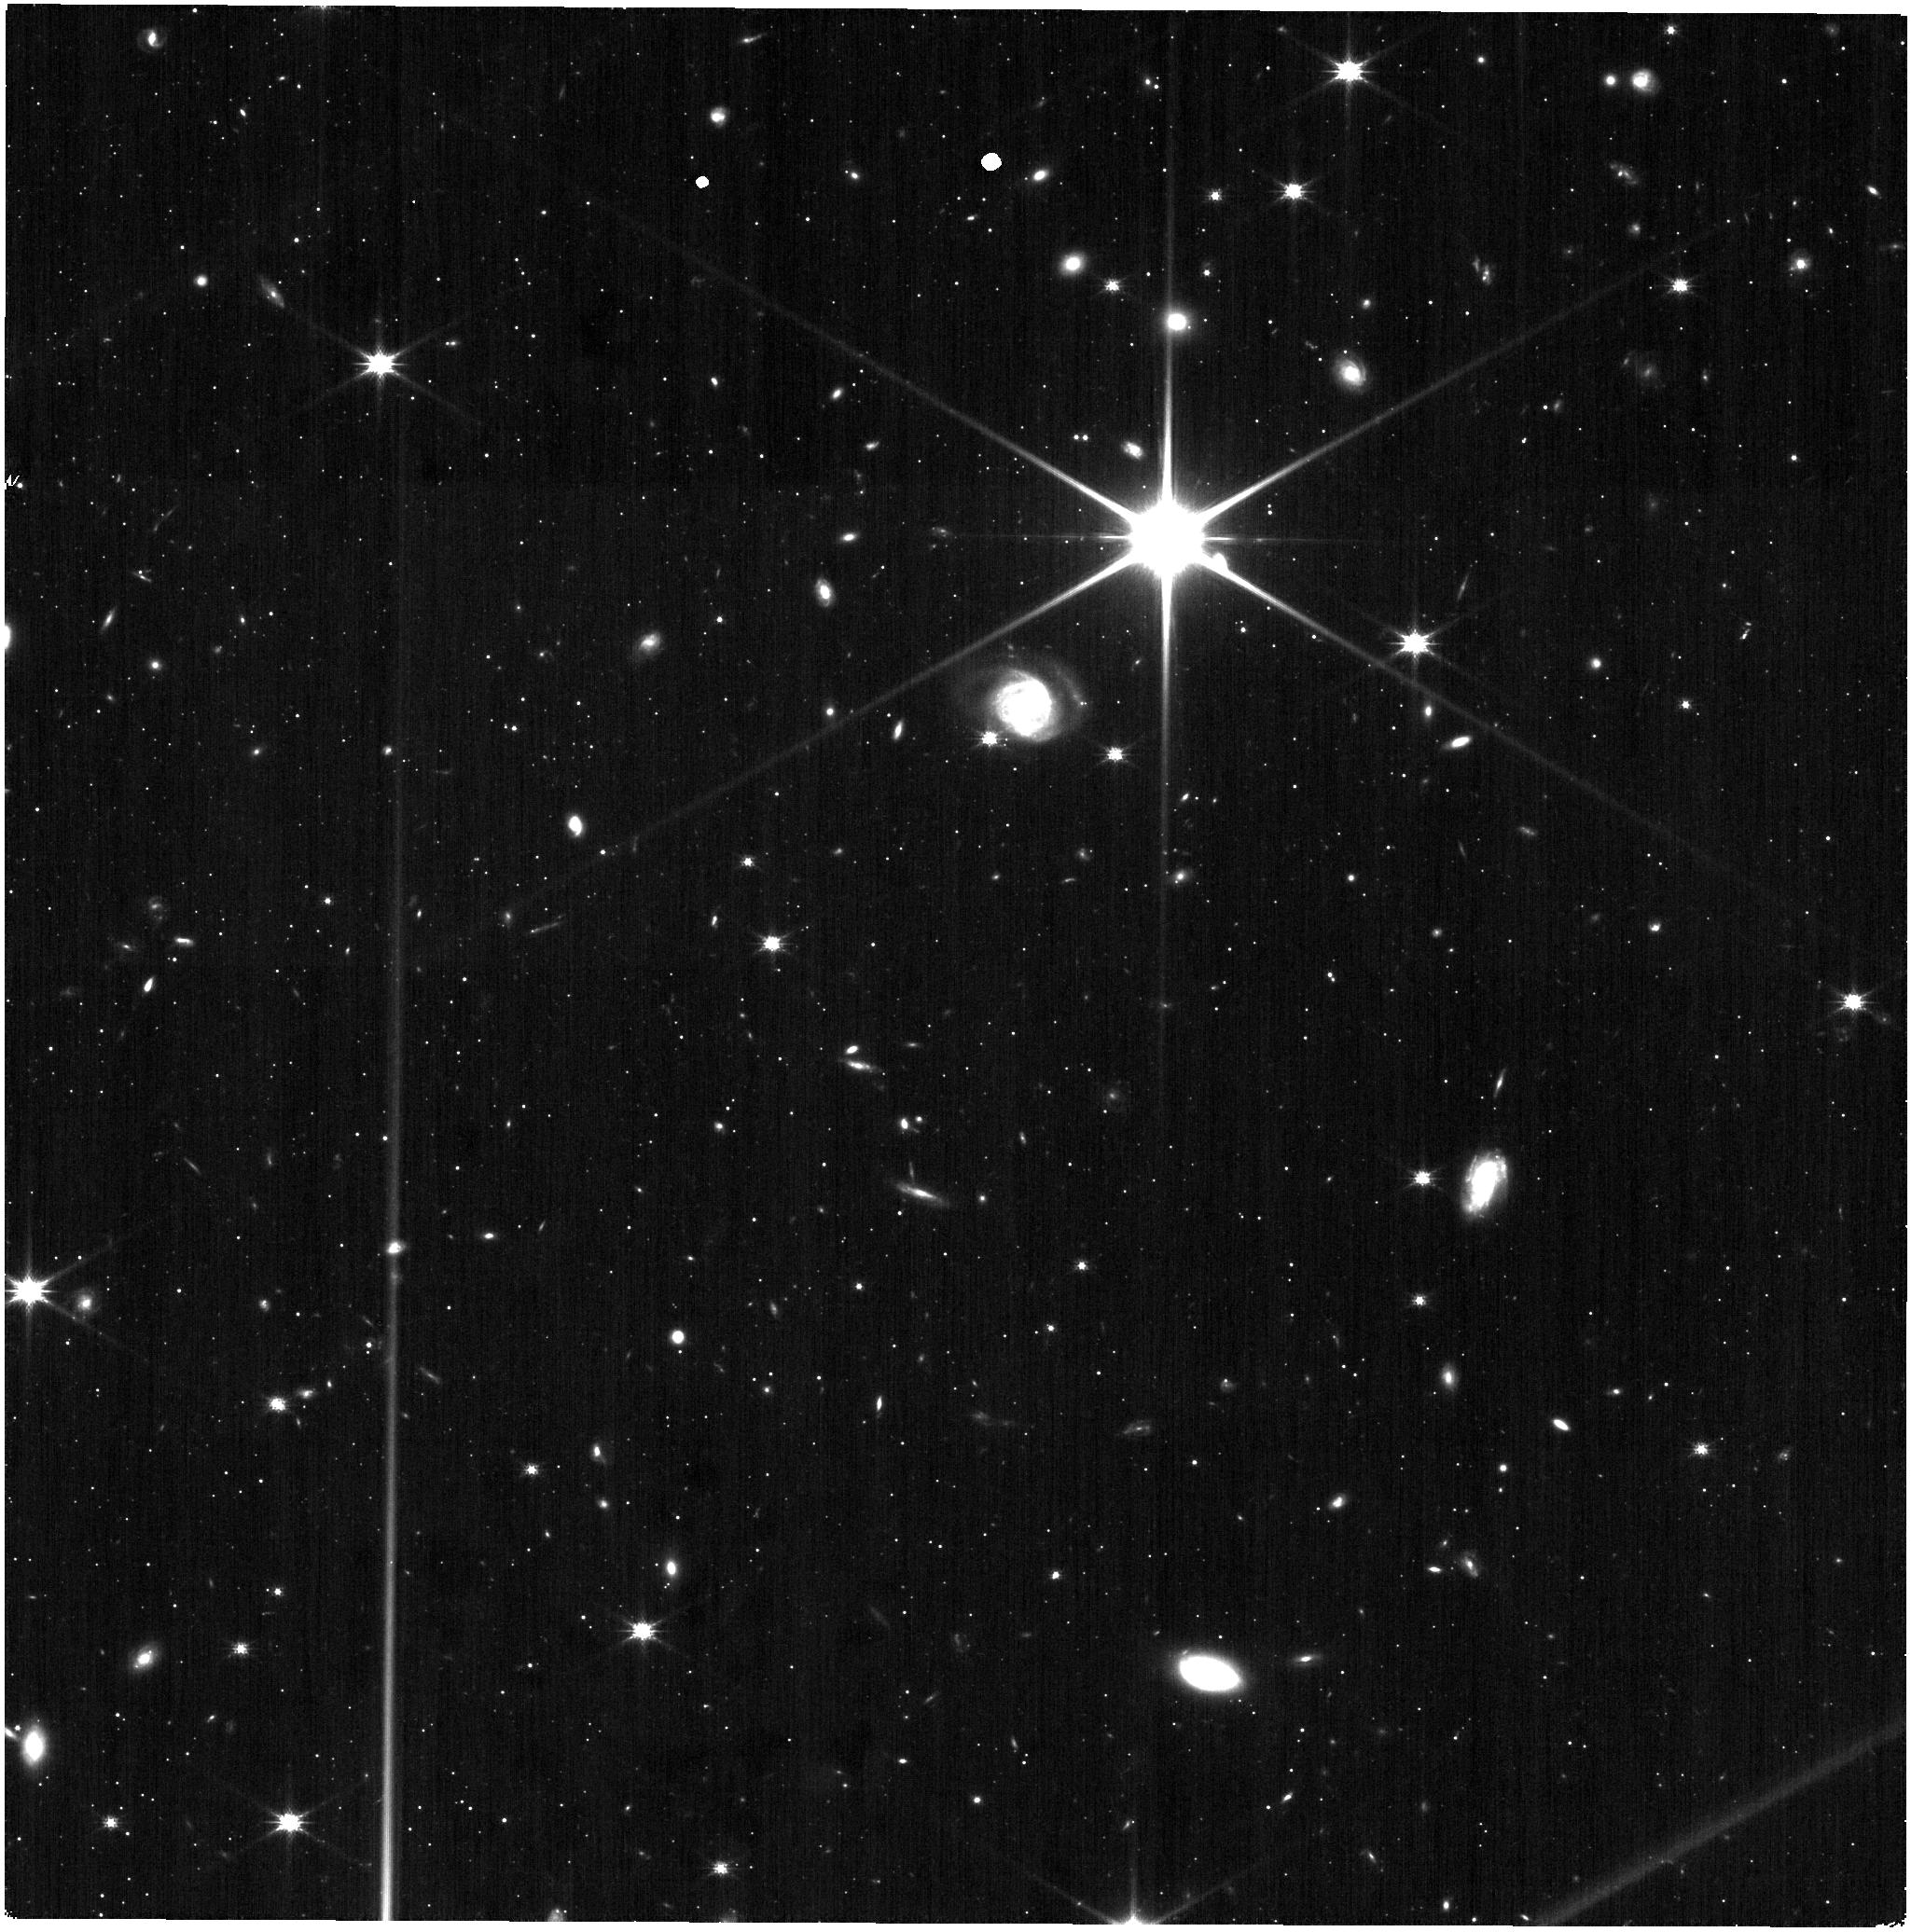
Target: DRACO-F1
Instrument: NIRISS
Filter: CLEAR+F150W
Exposure: 9 min
Observation ID: jw09225-o001_t001_niriss_clear-f150w

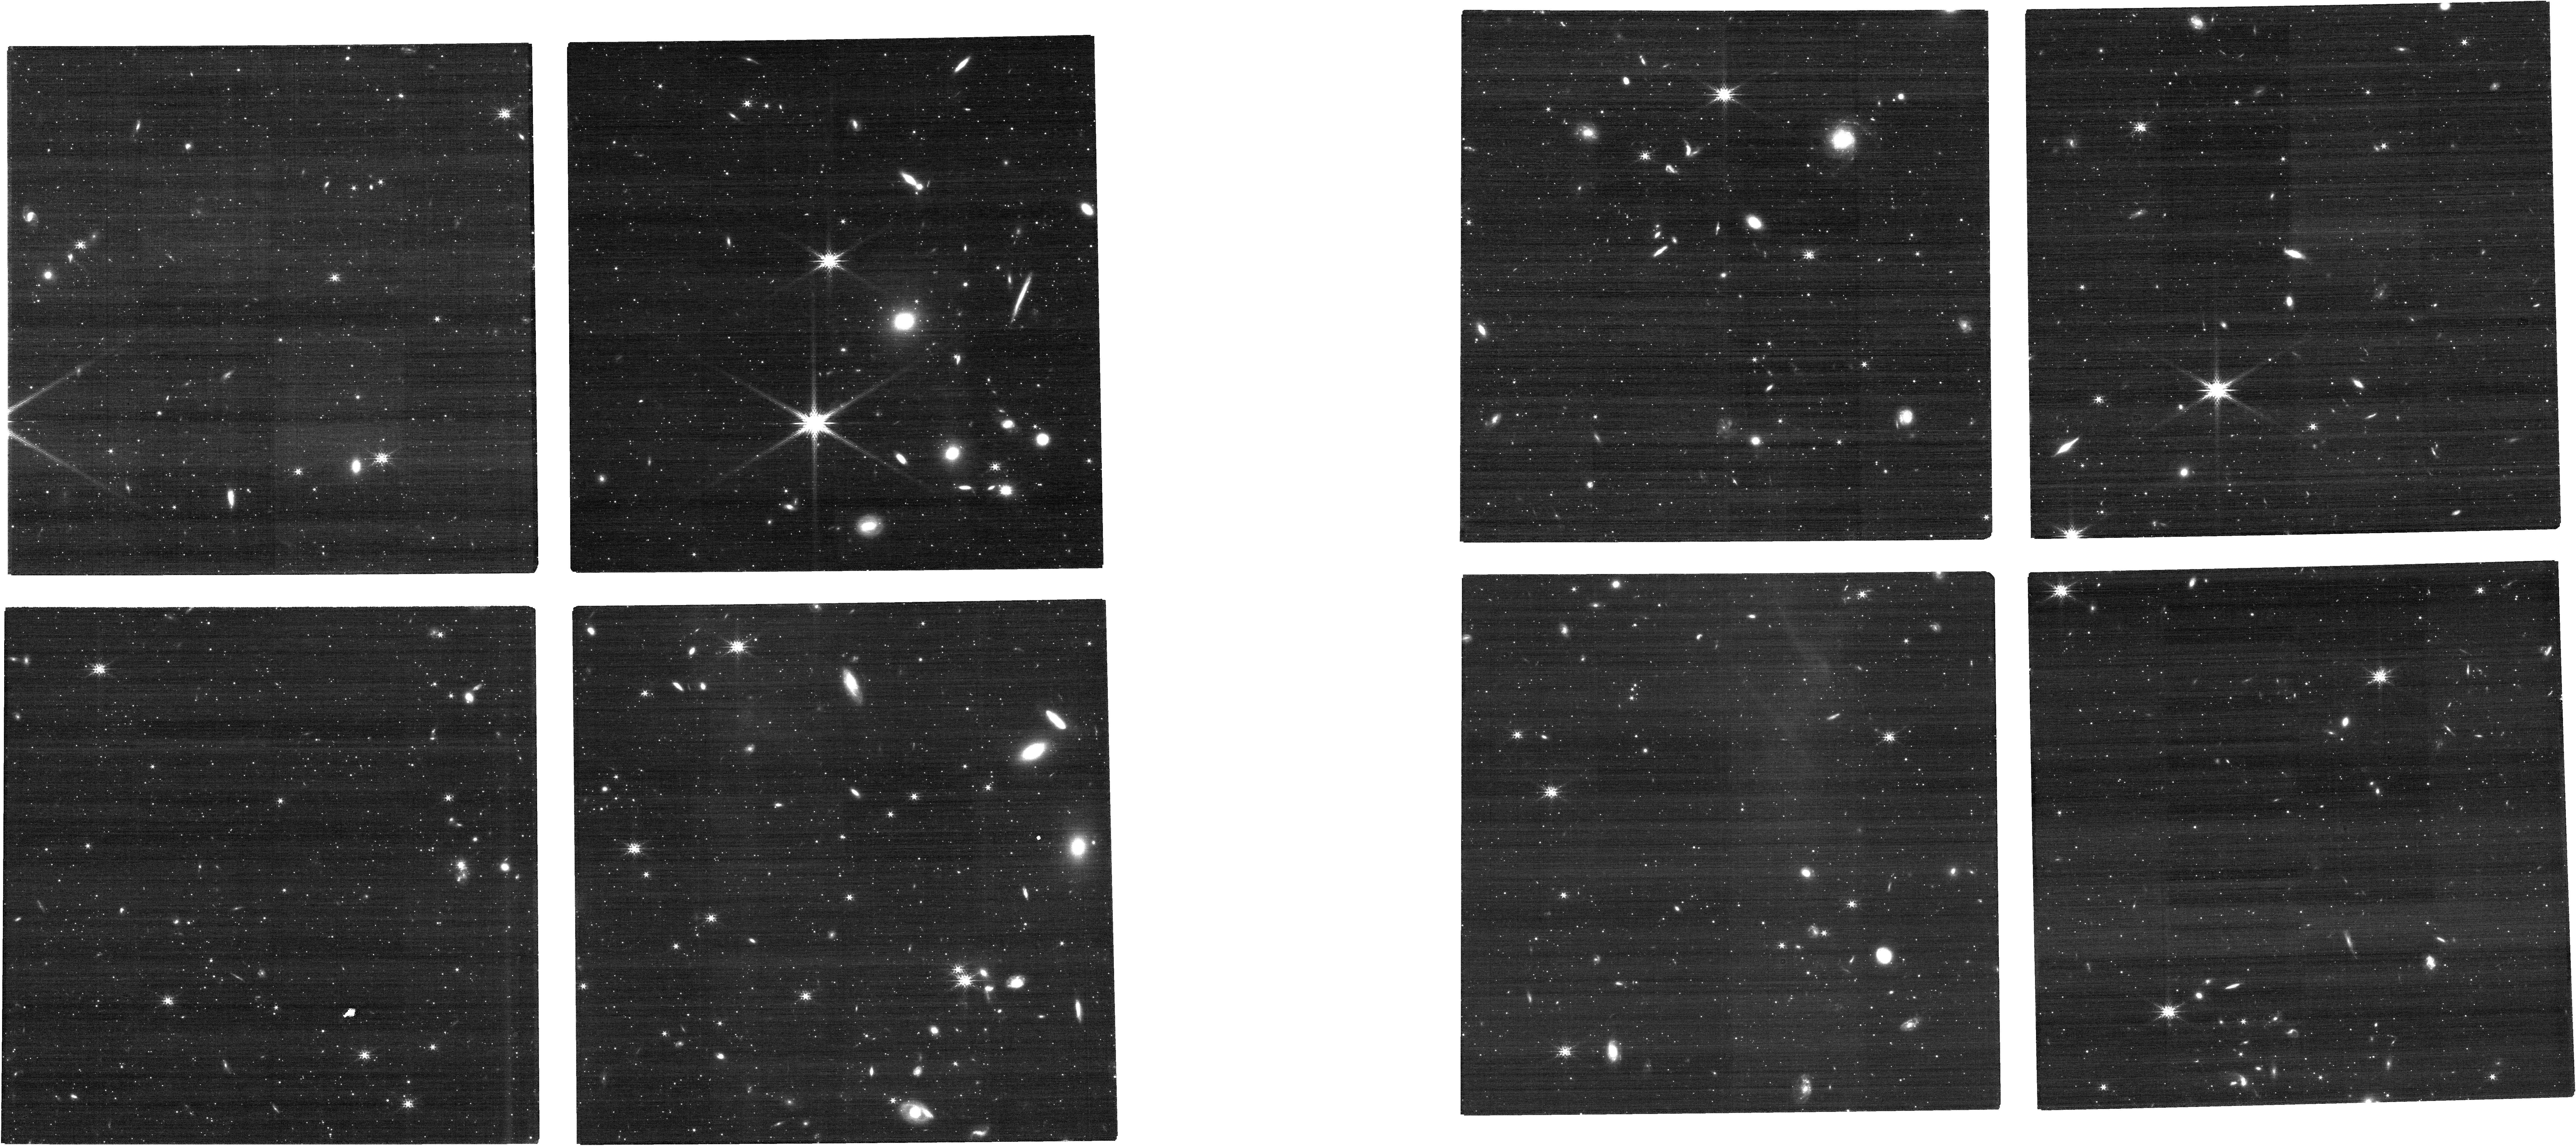
Target: DRACO-F1
Instrument: NIRCAM
Filter: F200W
Exposure: 10 min
Observation ID: jw09225-o001_t001_nircam_clear-f200w

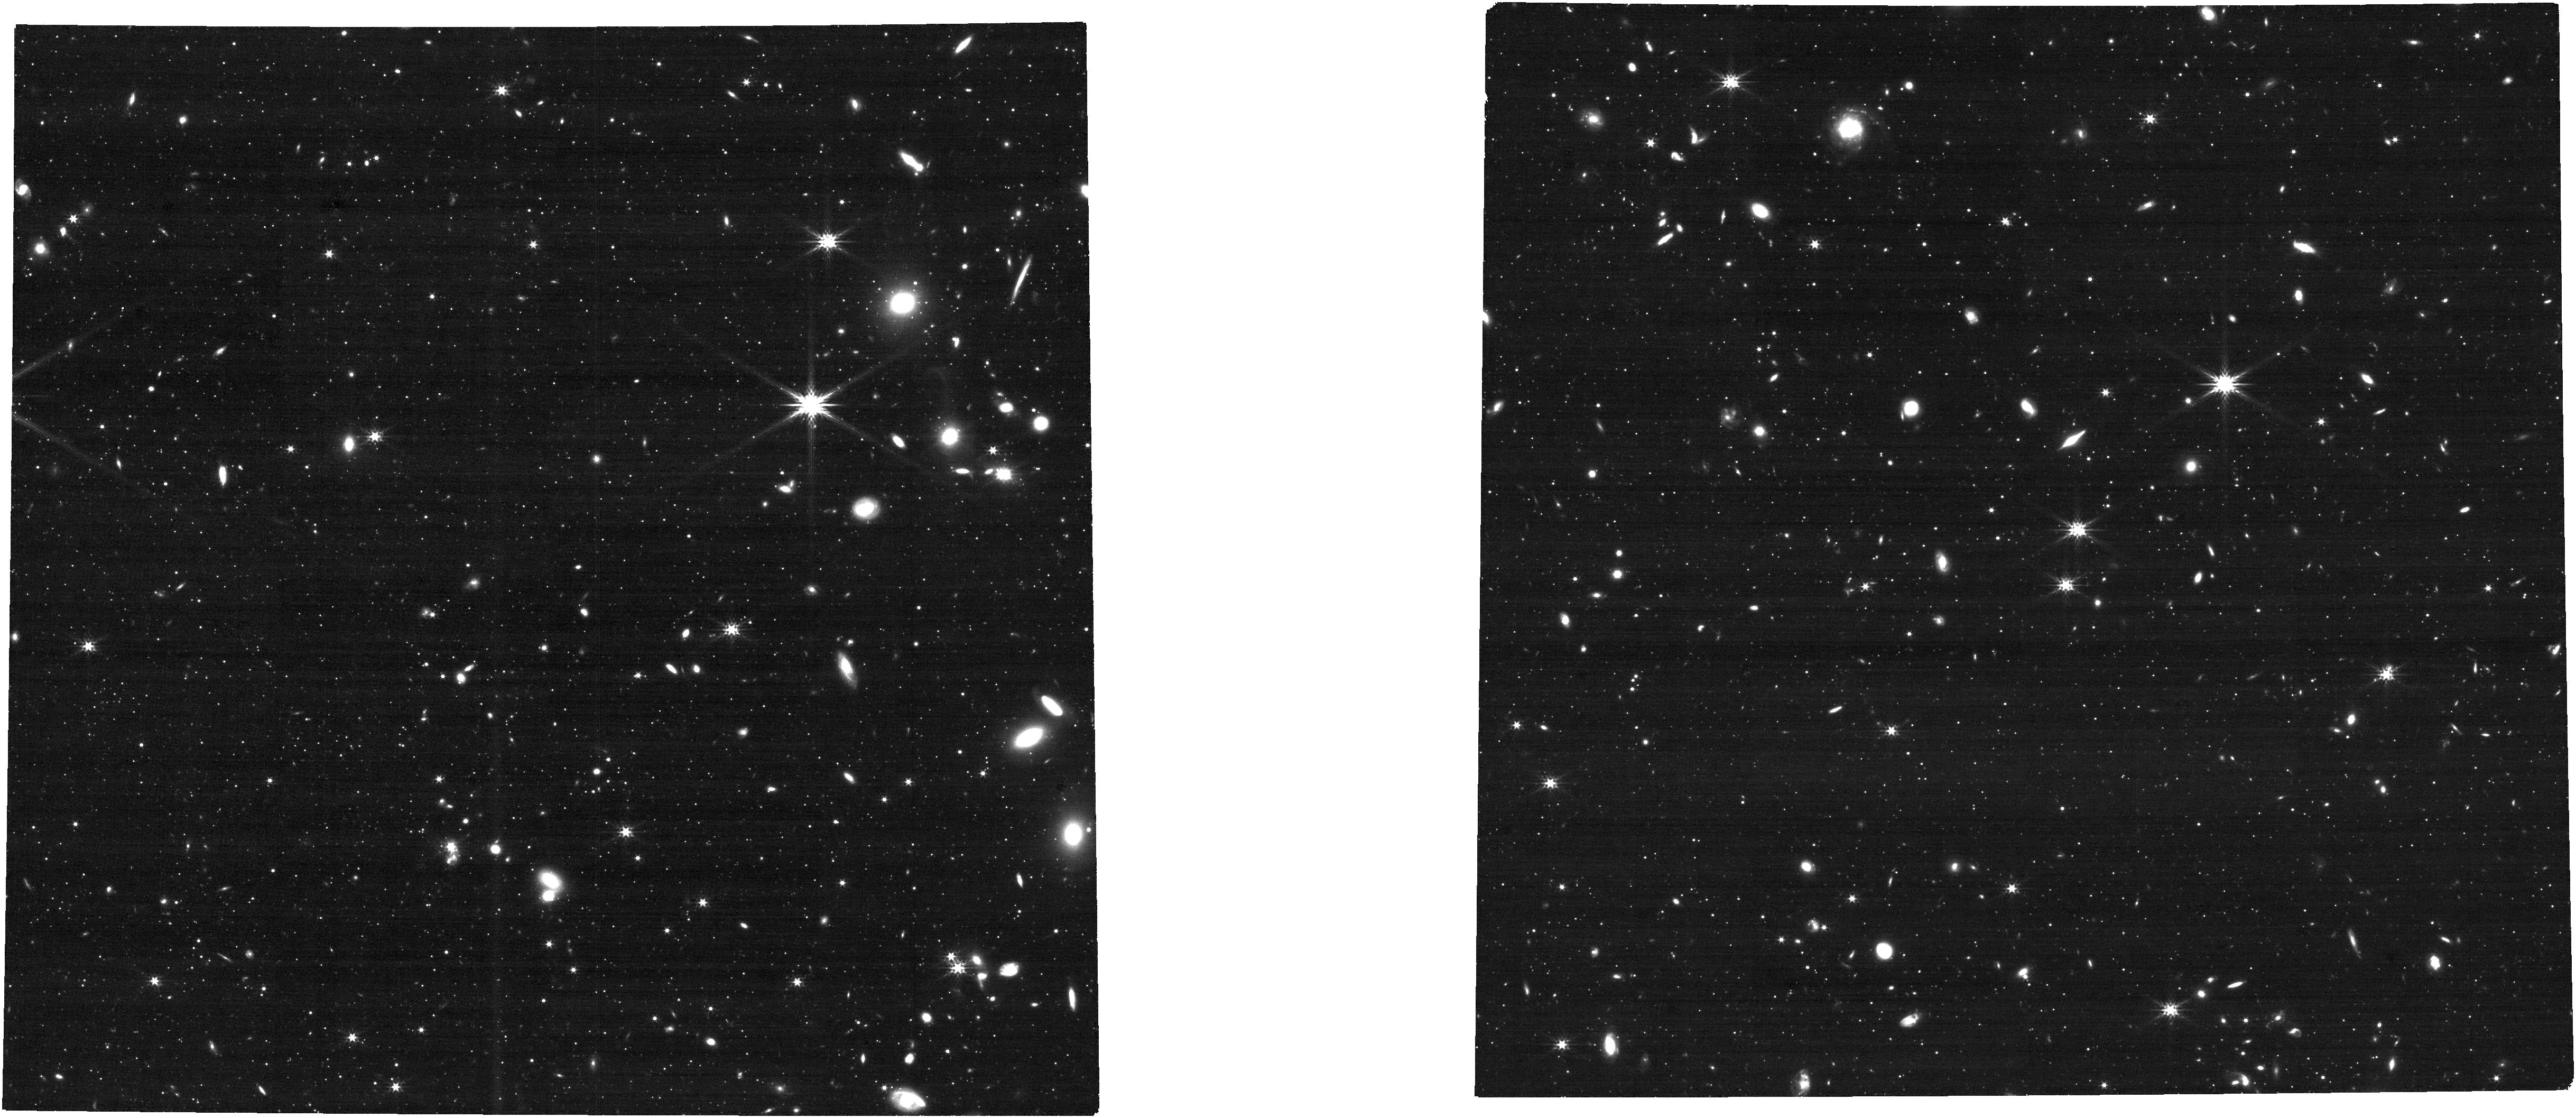
Target: DRACO-F1
Instrument: NIRCAM
Filter: F277W
Exposure: 10 min
Observation ID: jw09225-o001_t001_nircam_clear-f277w

Enabling cross instrument proper motions with Draco dSph and NGC 2419 (PI: Bennet, Paul)

An unexpected way that ACS/WFC has transformed our knowledge of the Universe is through kinematics, especially via the measurement of proper motions (PMs) for galaxies and star clusters across the Local Group (LG) and beyond. This work requires extremely high precision astrometry and relies on long time baselines. Together, these requirements have made ACS the best, and in many cases, the only instrument for this type of work. Through observations of the Draco and NGC 2419, this proposal aims to cross-calibrate ACS/WFC with WFC3/UVIS and JWST/NIRCam to enable this important science to continue after ACS/WFC is decommissioned. We will also improve the determination of the type of dark matter halo in the Milky Way satellite galaxy Draco dwarf spheriodal, core or cusp, to a limit of 10 sigma. This will be the best data to date for resolving the tension of the core-cusp problem in Lambda CMD. We will also investigate the kinematic properties of the known multiple populations in the distant massive Milky Way Globular cluster NGC 2419 , which will help constraints its formation and evolution.